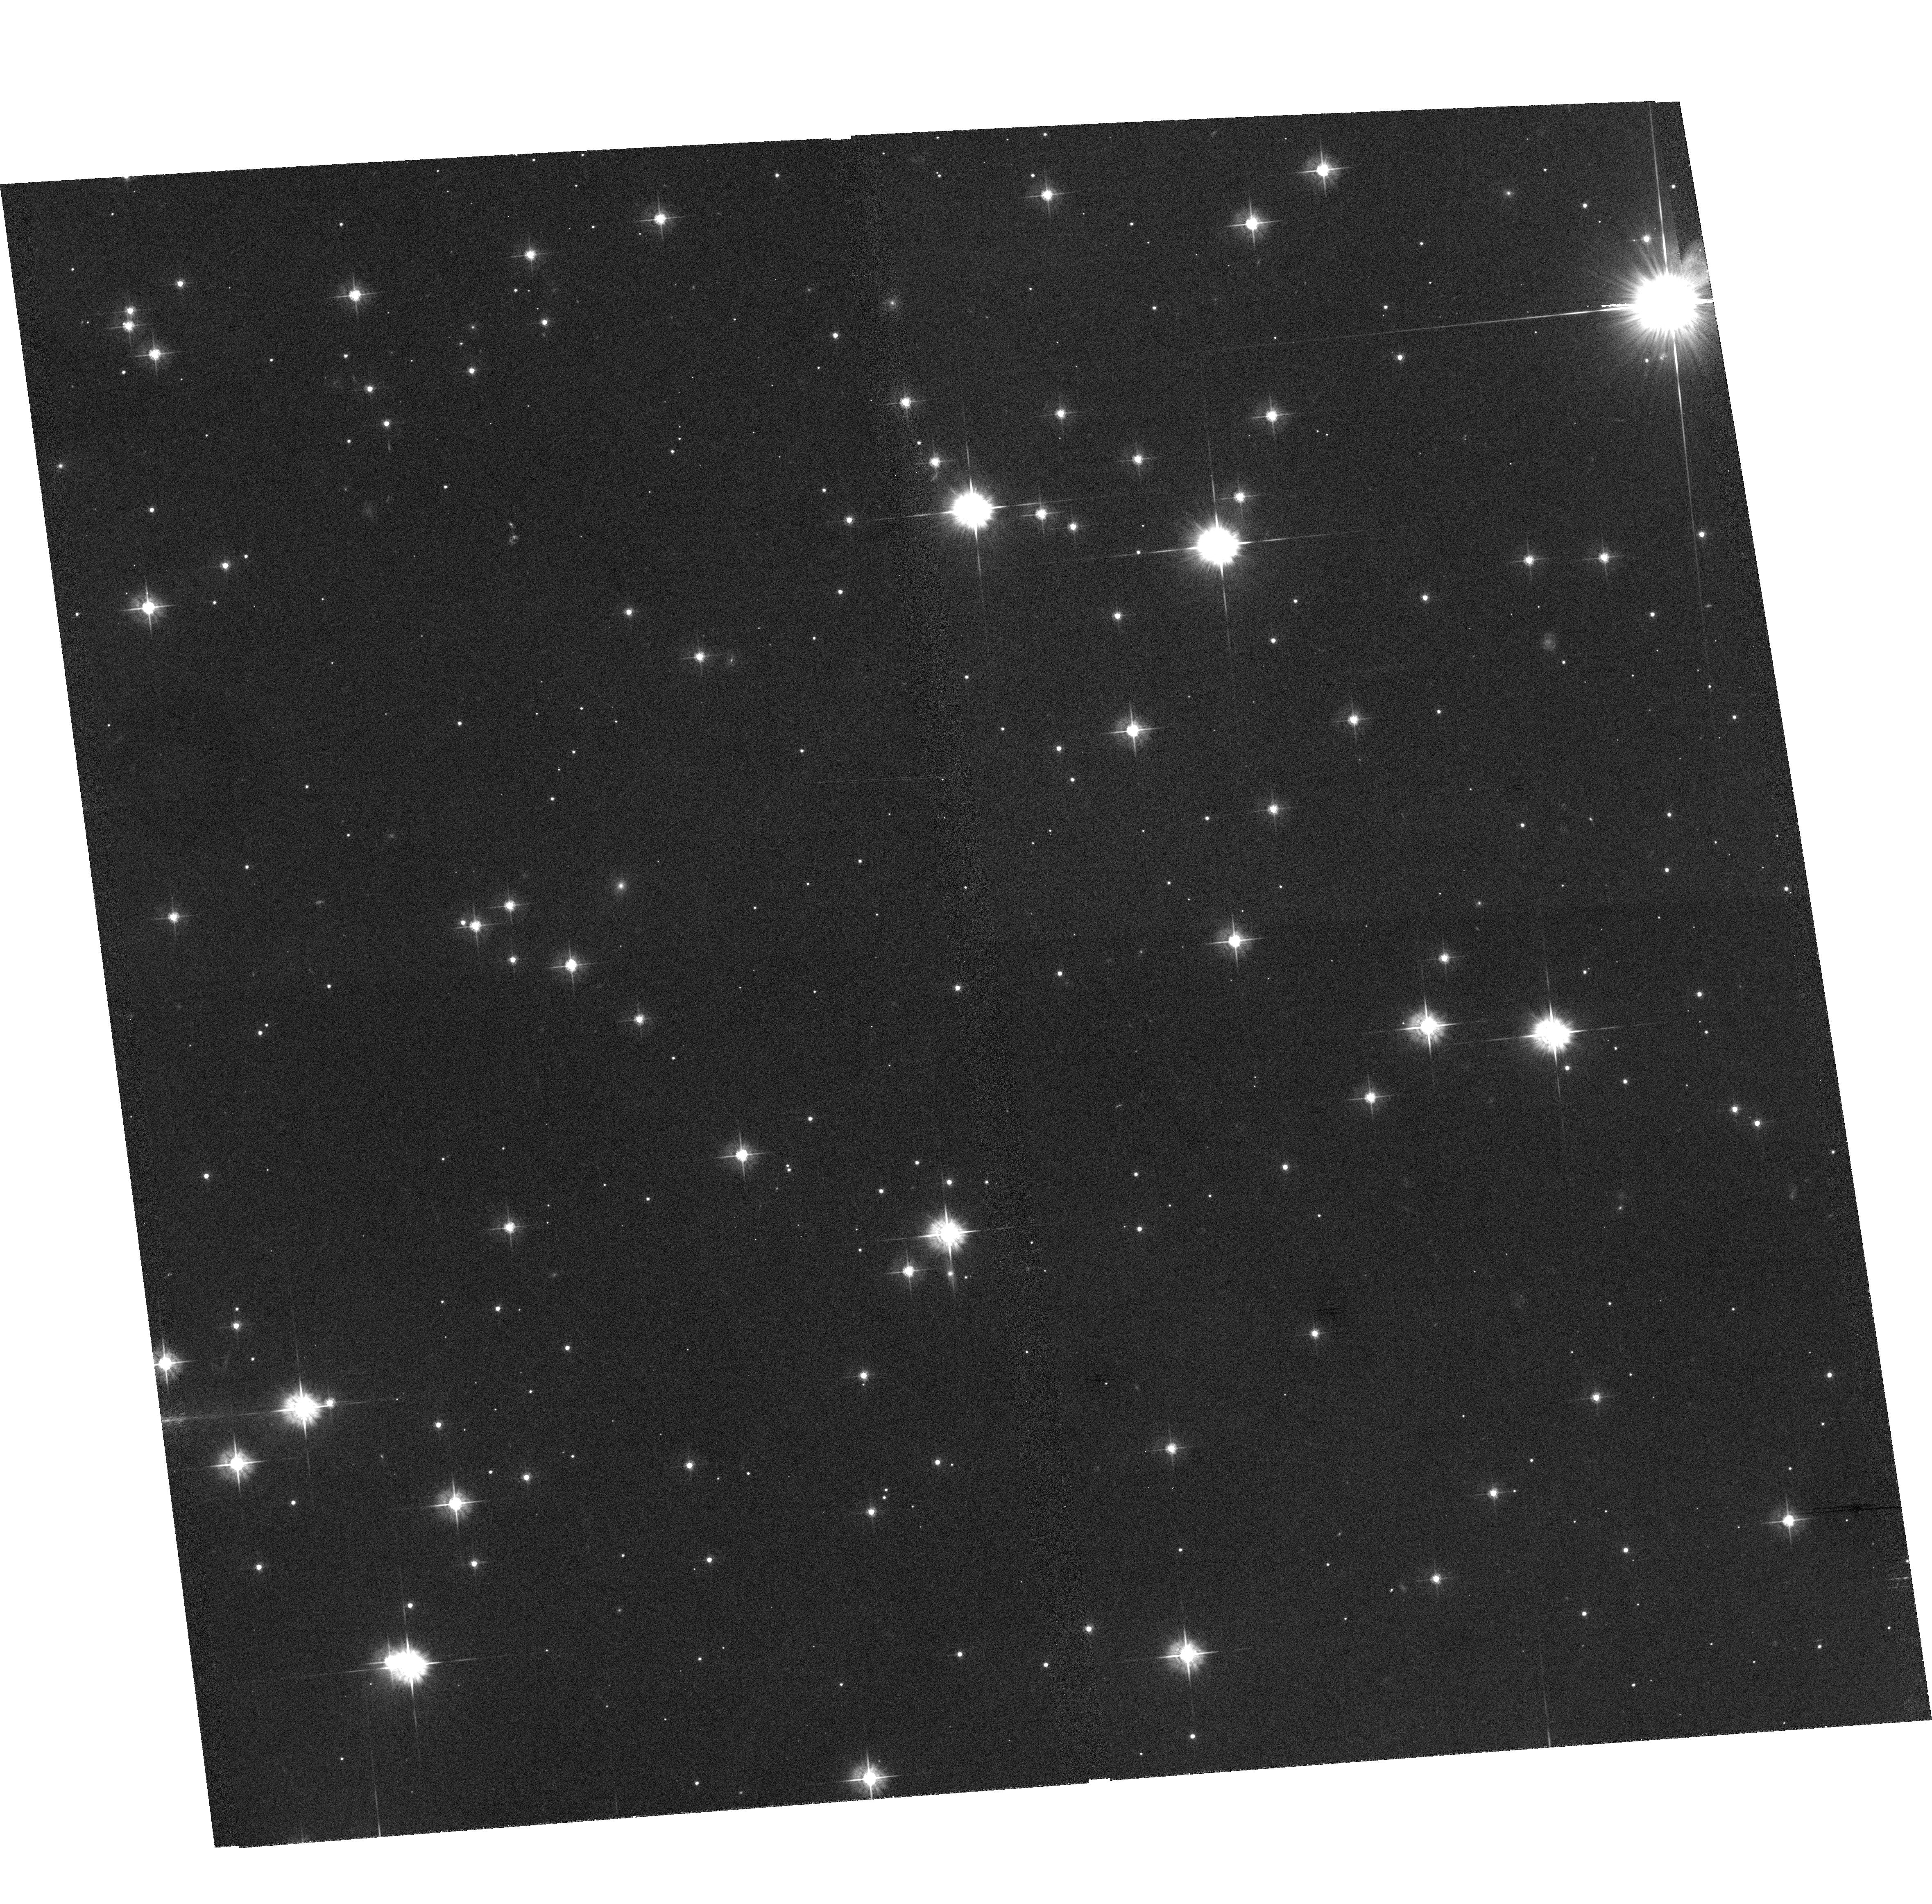
Target: GEMINGA. Instrument: ACS/WFC. Filter: F555W. Exposure: 1.9 h. Observation ID: hst_10099_01_acs_wfc_f555w_j90e01

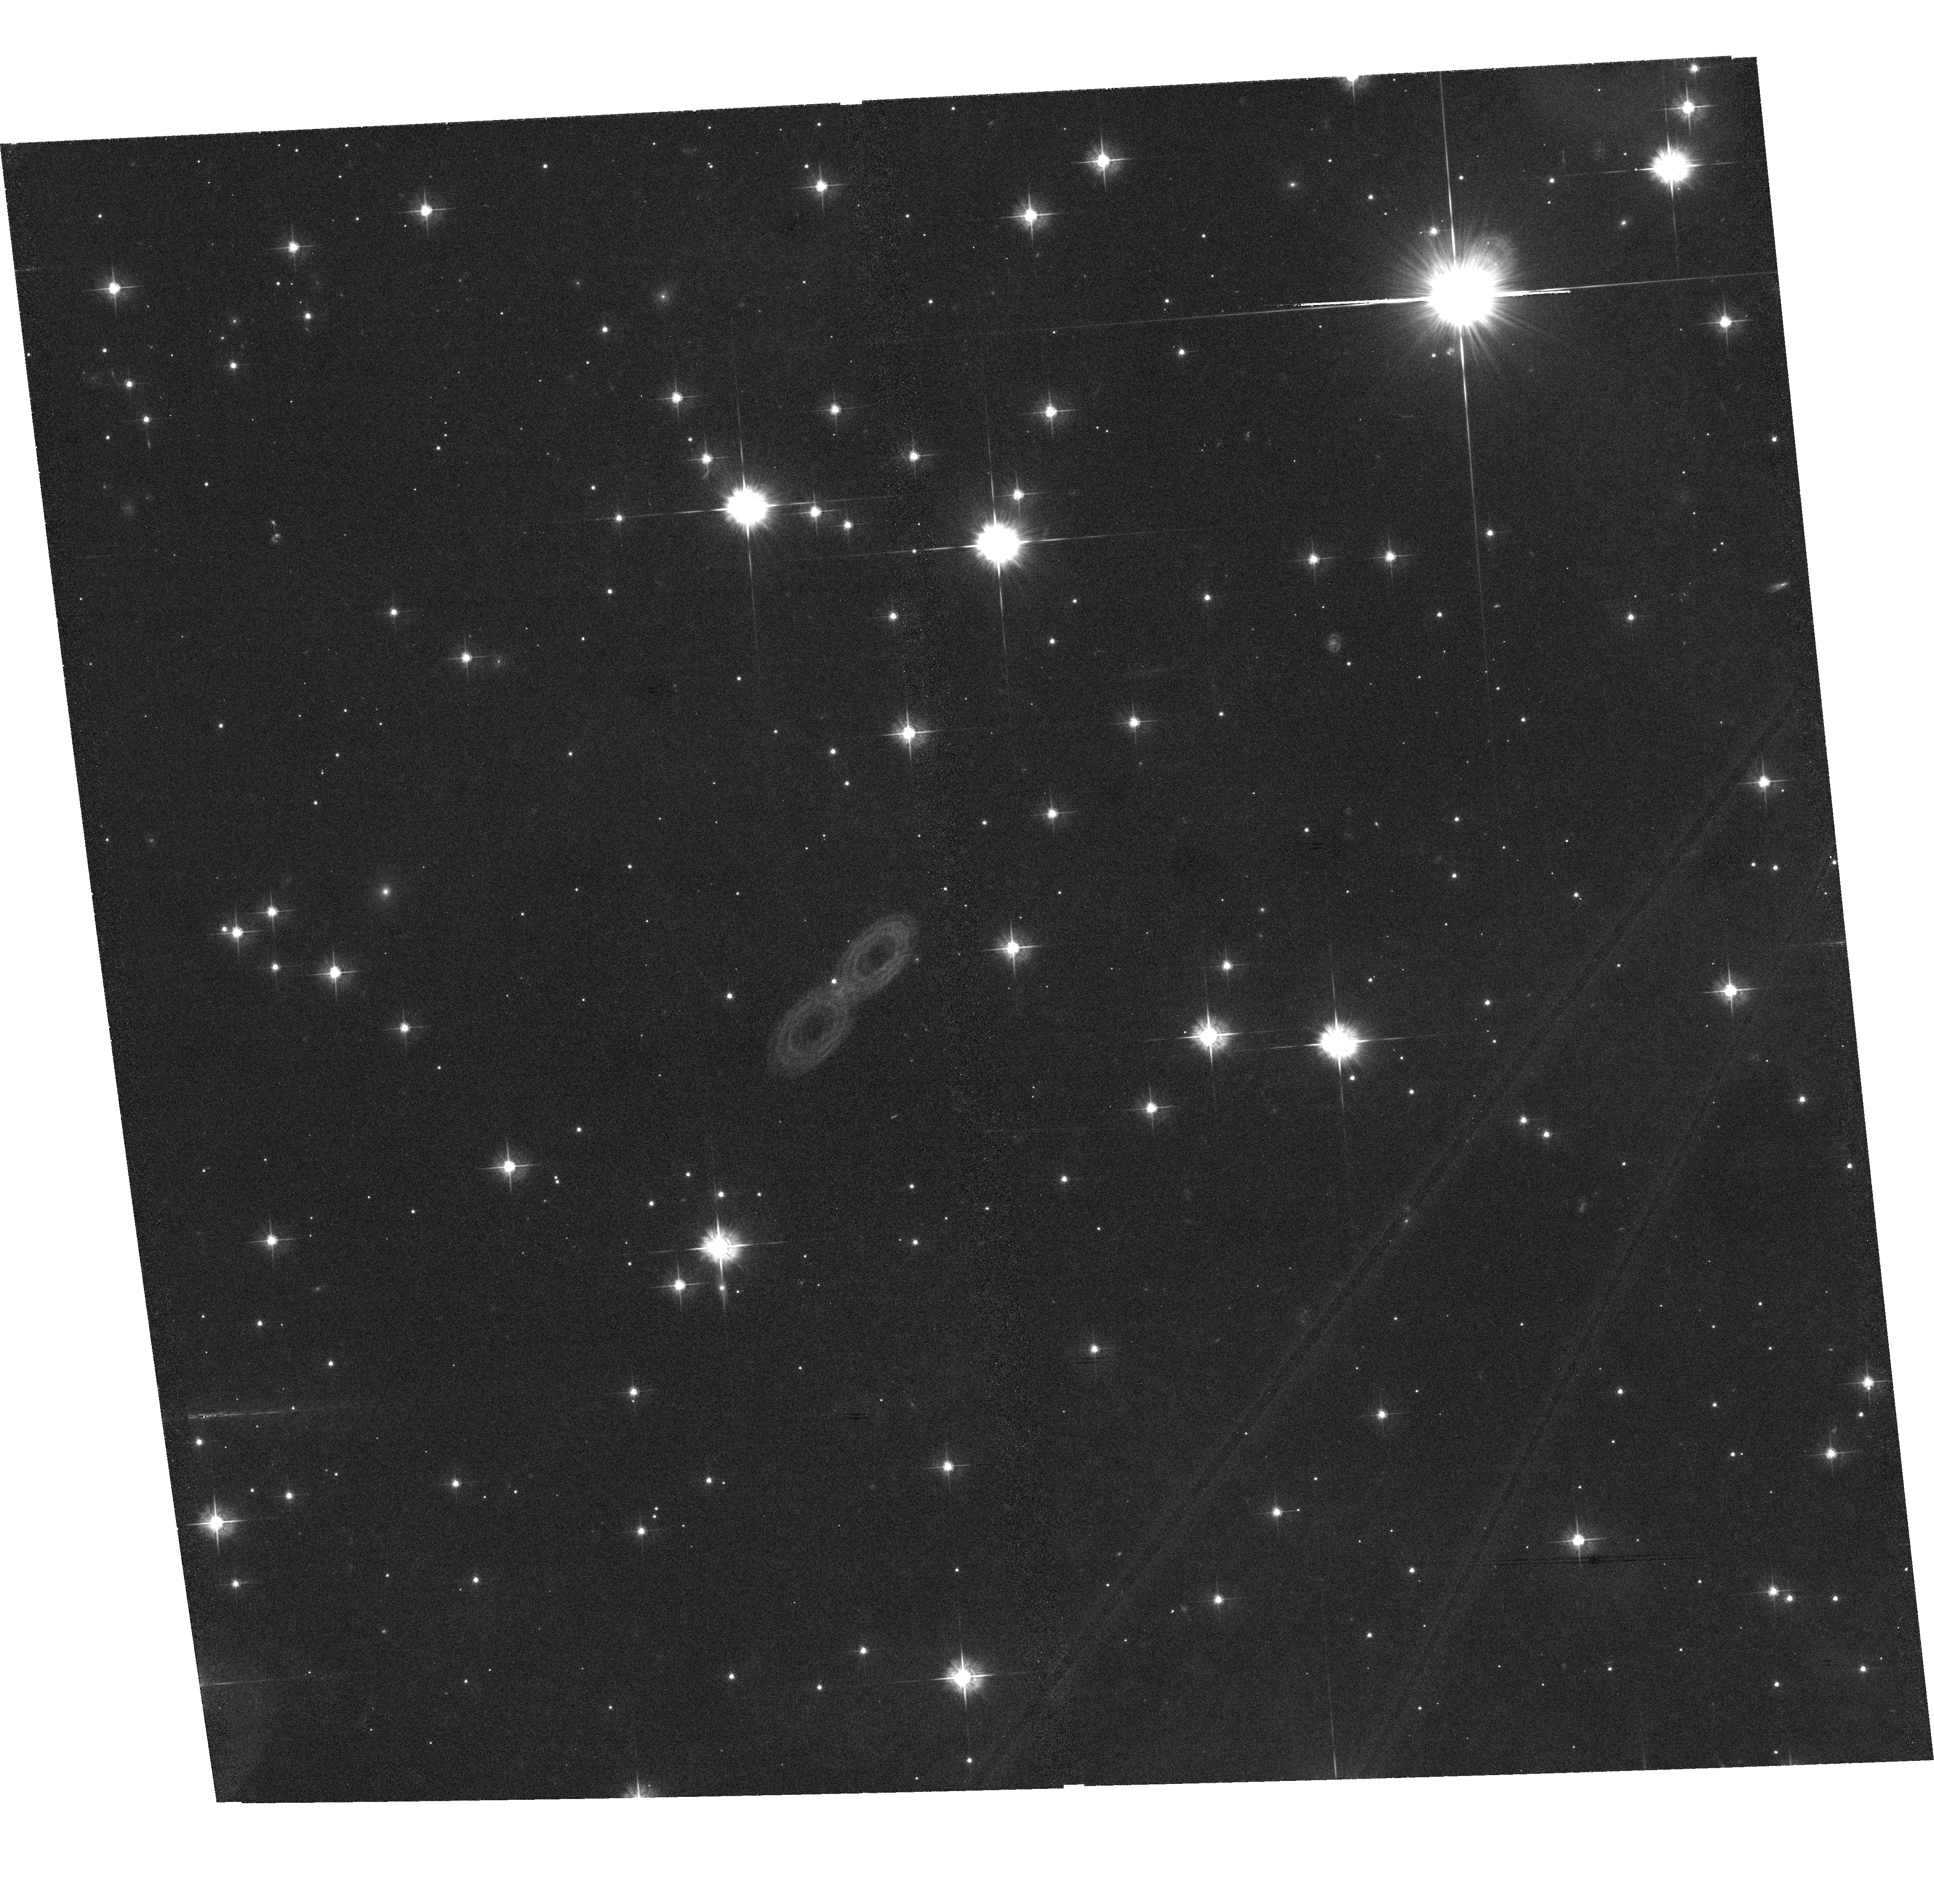
Target: GEMINGA. Instrument: ACS/WFC. Filter: F555W. Exposure: 1.9 h. Observation ID: hst_10099_02_acs_wfc_f555w_j90e02

The Parallax of Geminga (PI: Walter, Frederick M.)

The distances to neutron stars are a fundamental parameter that impacts estimates of radii and luminosities, both of which have important ramifications for neutron star heating and cooling and for the equation of state of nuclear matter. A radius measured to 5% accuracy will provide useful astrophysical constraints on the equation of matter at nuclear densities. This requires an accurate measurment of the distance. Caraveo et al. have reported a distance to the isolated pulsar Geminga based on three WFPC2 images. We have not been able to reproduce that result. We request time with the ACS/WFC over two years to obtain 4 images in order to determine the parallax of Geminga. In addition to the general importance of understanding neutron star radii and luminosities, this will provide specific insights into the history of gamma ray pulsars in general, and of Geminga itself. We have obtained the first two images (cycle 12); these two cycle 13 images will complete the program.